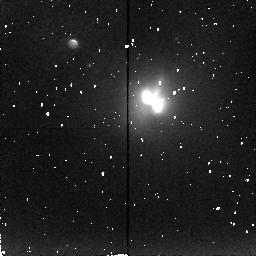
Target: IC4553
Instrument: NICMOS/NIC2
Filter: F216N
Exposure: 2.3 h
Observation ID: n4mg01040

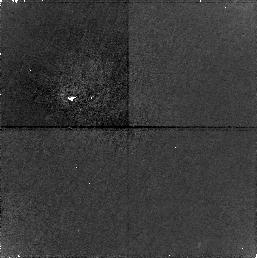
Target: PARALLEL-FIELD
Instrument: NICMOS/NIC1
Filter: F160W
Exposure: 2.3 h
Observation ID: n4mg01050

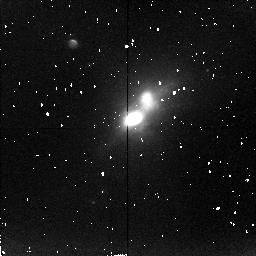
Target: NGC6240
Instrument: NICMOS/NIC2
Filter: F215N
Exposure: 1.7 h
Observation ID: n4mg02010

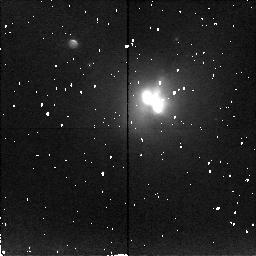
Target: IC4553
Instrument: NICMOS/NIC2
Filter: F212N
Exposure: 1.7 h
Observation ID: n4mg01010

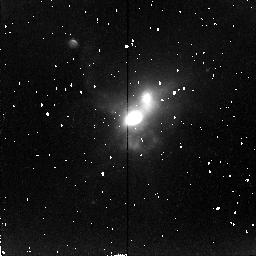
Target: NGC6240
Instrument: NICMOS/NIC2
Filter: F216N
Exposure: 2.3 h
Observation ID: n4mg02040

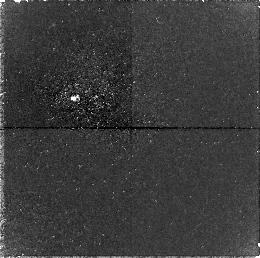
Target: PARALLEL-FIELD
Instrument: NICMOS/NIC1
Filter: F160W
Exposure: 2.3 h
Observation ID: n4mg02050

Molecular gas in the centers of Arp220 and NGC6240: nuclear accretion disks? (PI: van der Werf, Paul)

NIC2 will be used to image the H_2 1-0 S(1) emission in the prototypical ultraluminous infrared galaxies (ULIRGs) Arp220 and NGC6240. In ground-based observations, we have found that the H_2 emission peaks between the two remnant stellar nuclei of the merging galaxies. This is a result of dissipation in shocks in the gas, which makes the gas components merge before the dissipationless stellar components merge. The shock- excited H_2 emission is the direct signature of this dissipation and can be used to trace the flow of molecular gas towards the bottom of the potential well. ULIRGs are suspected to harbour dust-embedded quasars, formed in their dusty centers. The immense concentrations of dissipative material, in a deep potential well, may form ideal birth places for active nuclei. Aim of the HST observations is a determination of the morphology of the molecular concentration, in particular the presence of a molecular accretion disk (as suggested by 1'' resolution CO observations), its radial profile around the central peak, and substructure within the central concentration. Combined with existing ground-based spectroscopy, the HST will provide the information required for understanding the dynamical state of these regions. Since these regions will form the birth places of extreme starbursts or a luminous active nucleus, the programme will have implications on the formation of active nuclei and extreme starbursts in general, and the possible relation between the two.